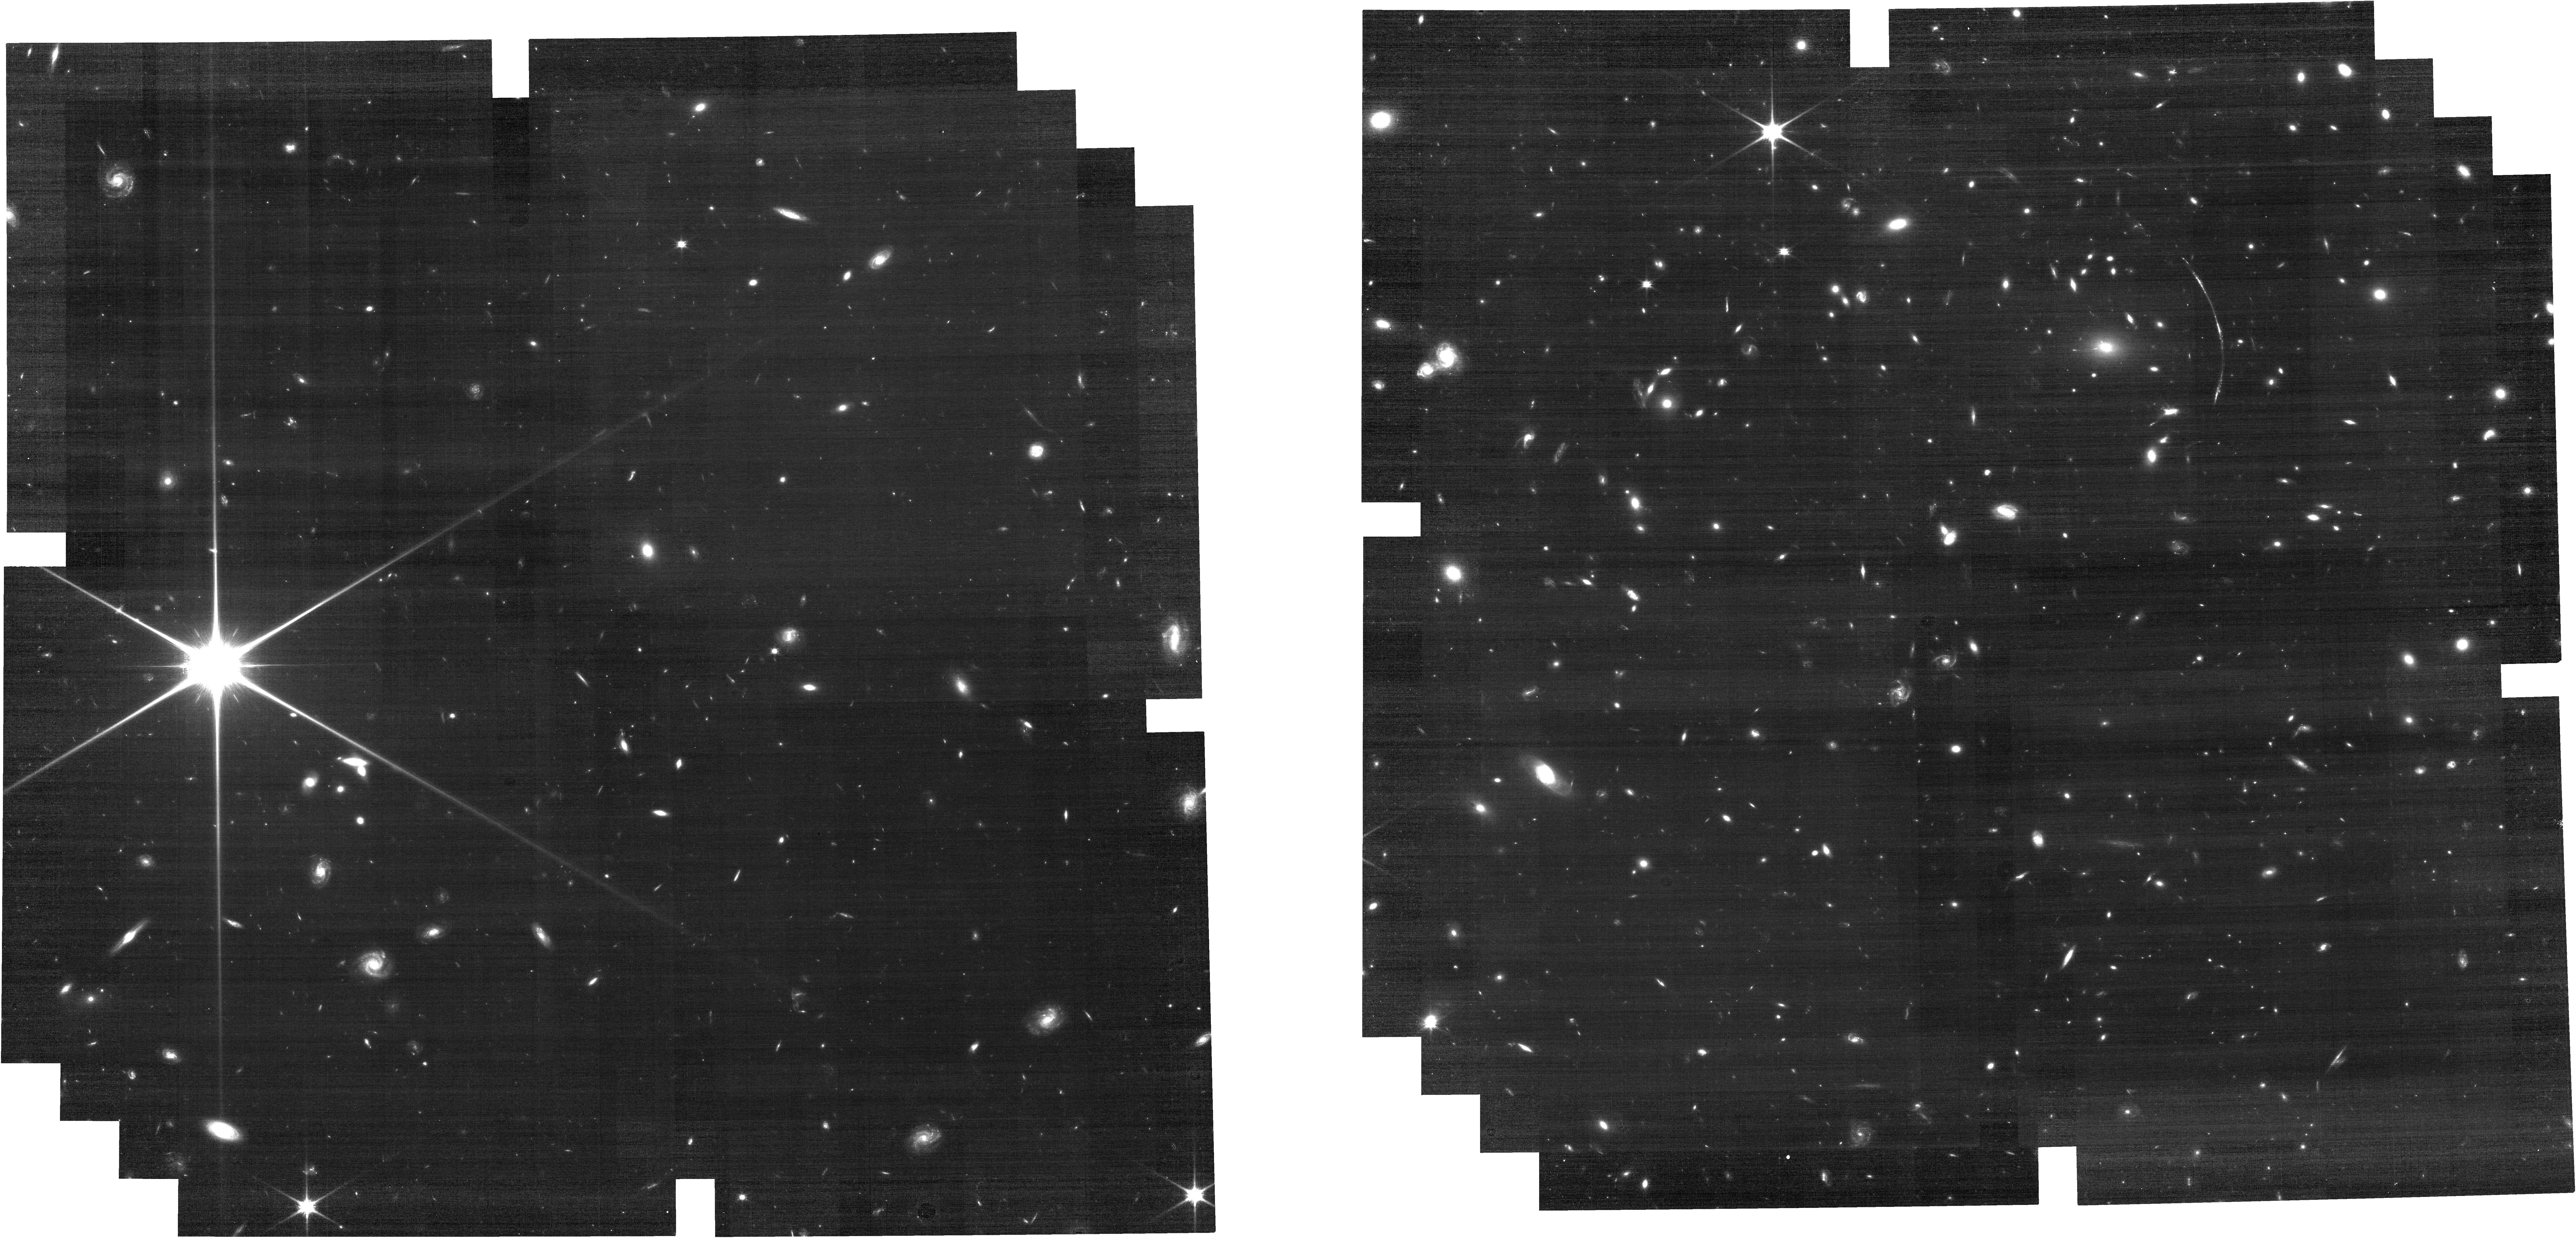
Target: SGAS1110-IFU-POS1. Instrument: NIRCAM. Filter: F090W. Exposure: 24 min. Observation ID: jw03843-o003_t001_nircam_clear-f090w

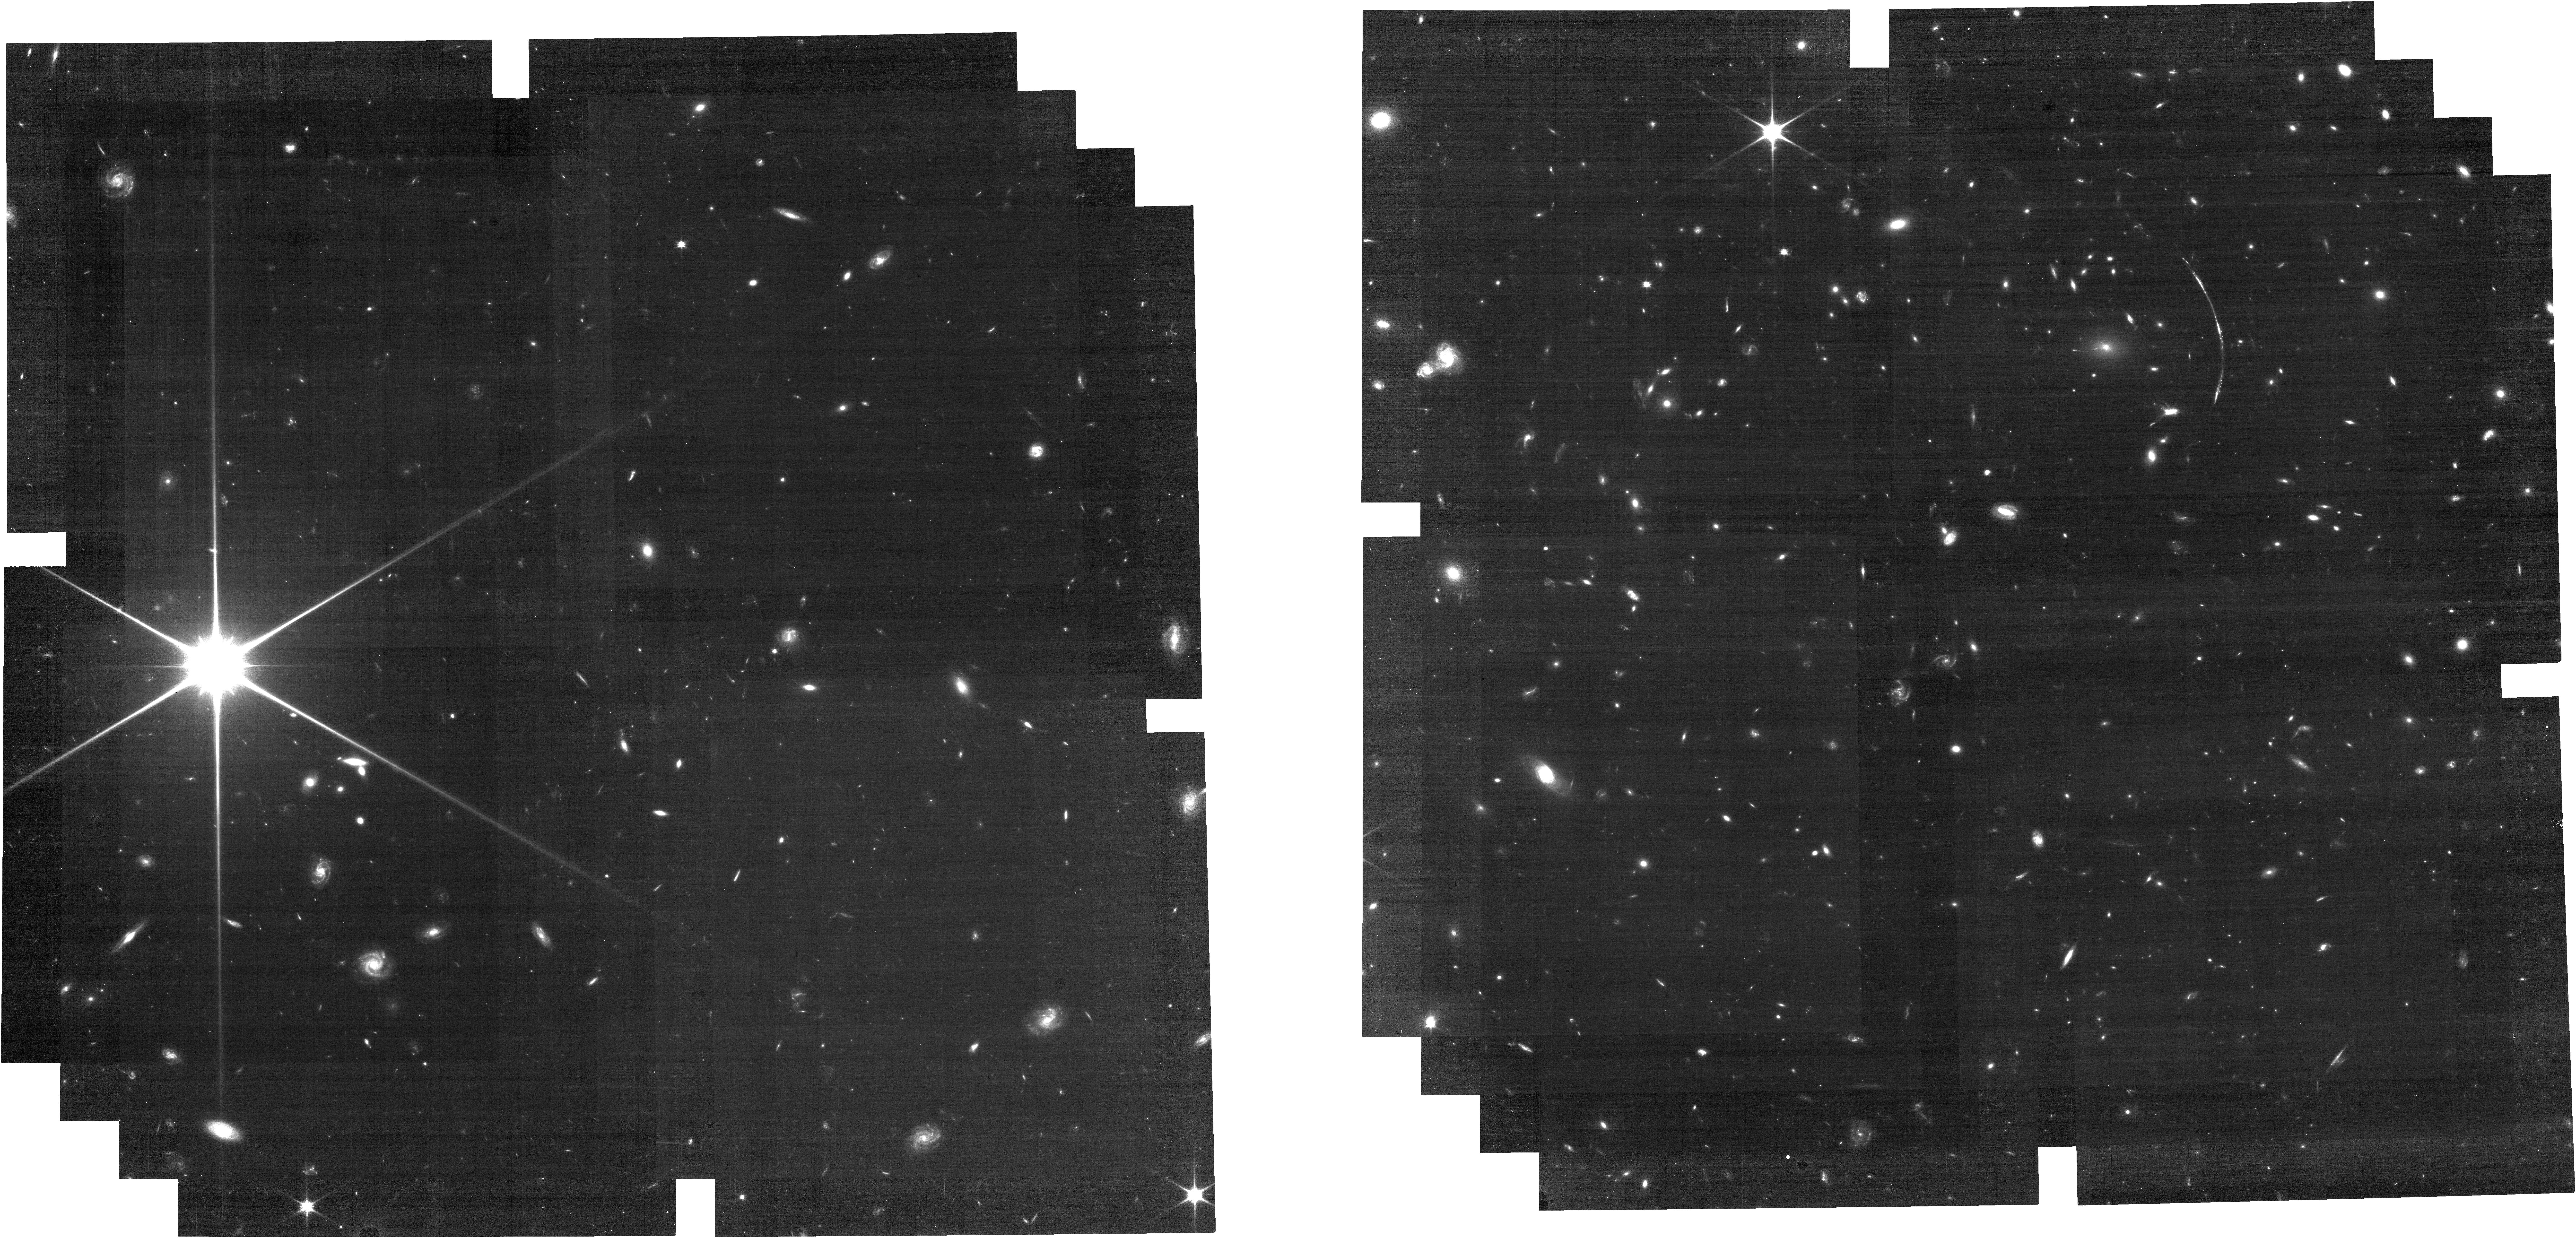
Target: SGAS1110-IFU-POS1. Instrument: NIRCAM. Filter: F070W. Exposure: 42 min. Observation ID: jw03843-o003_t001_nircam_clear-f070w

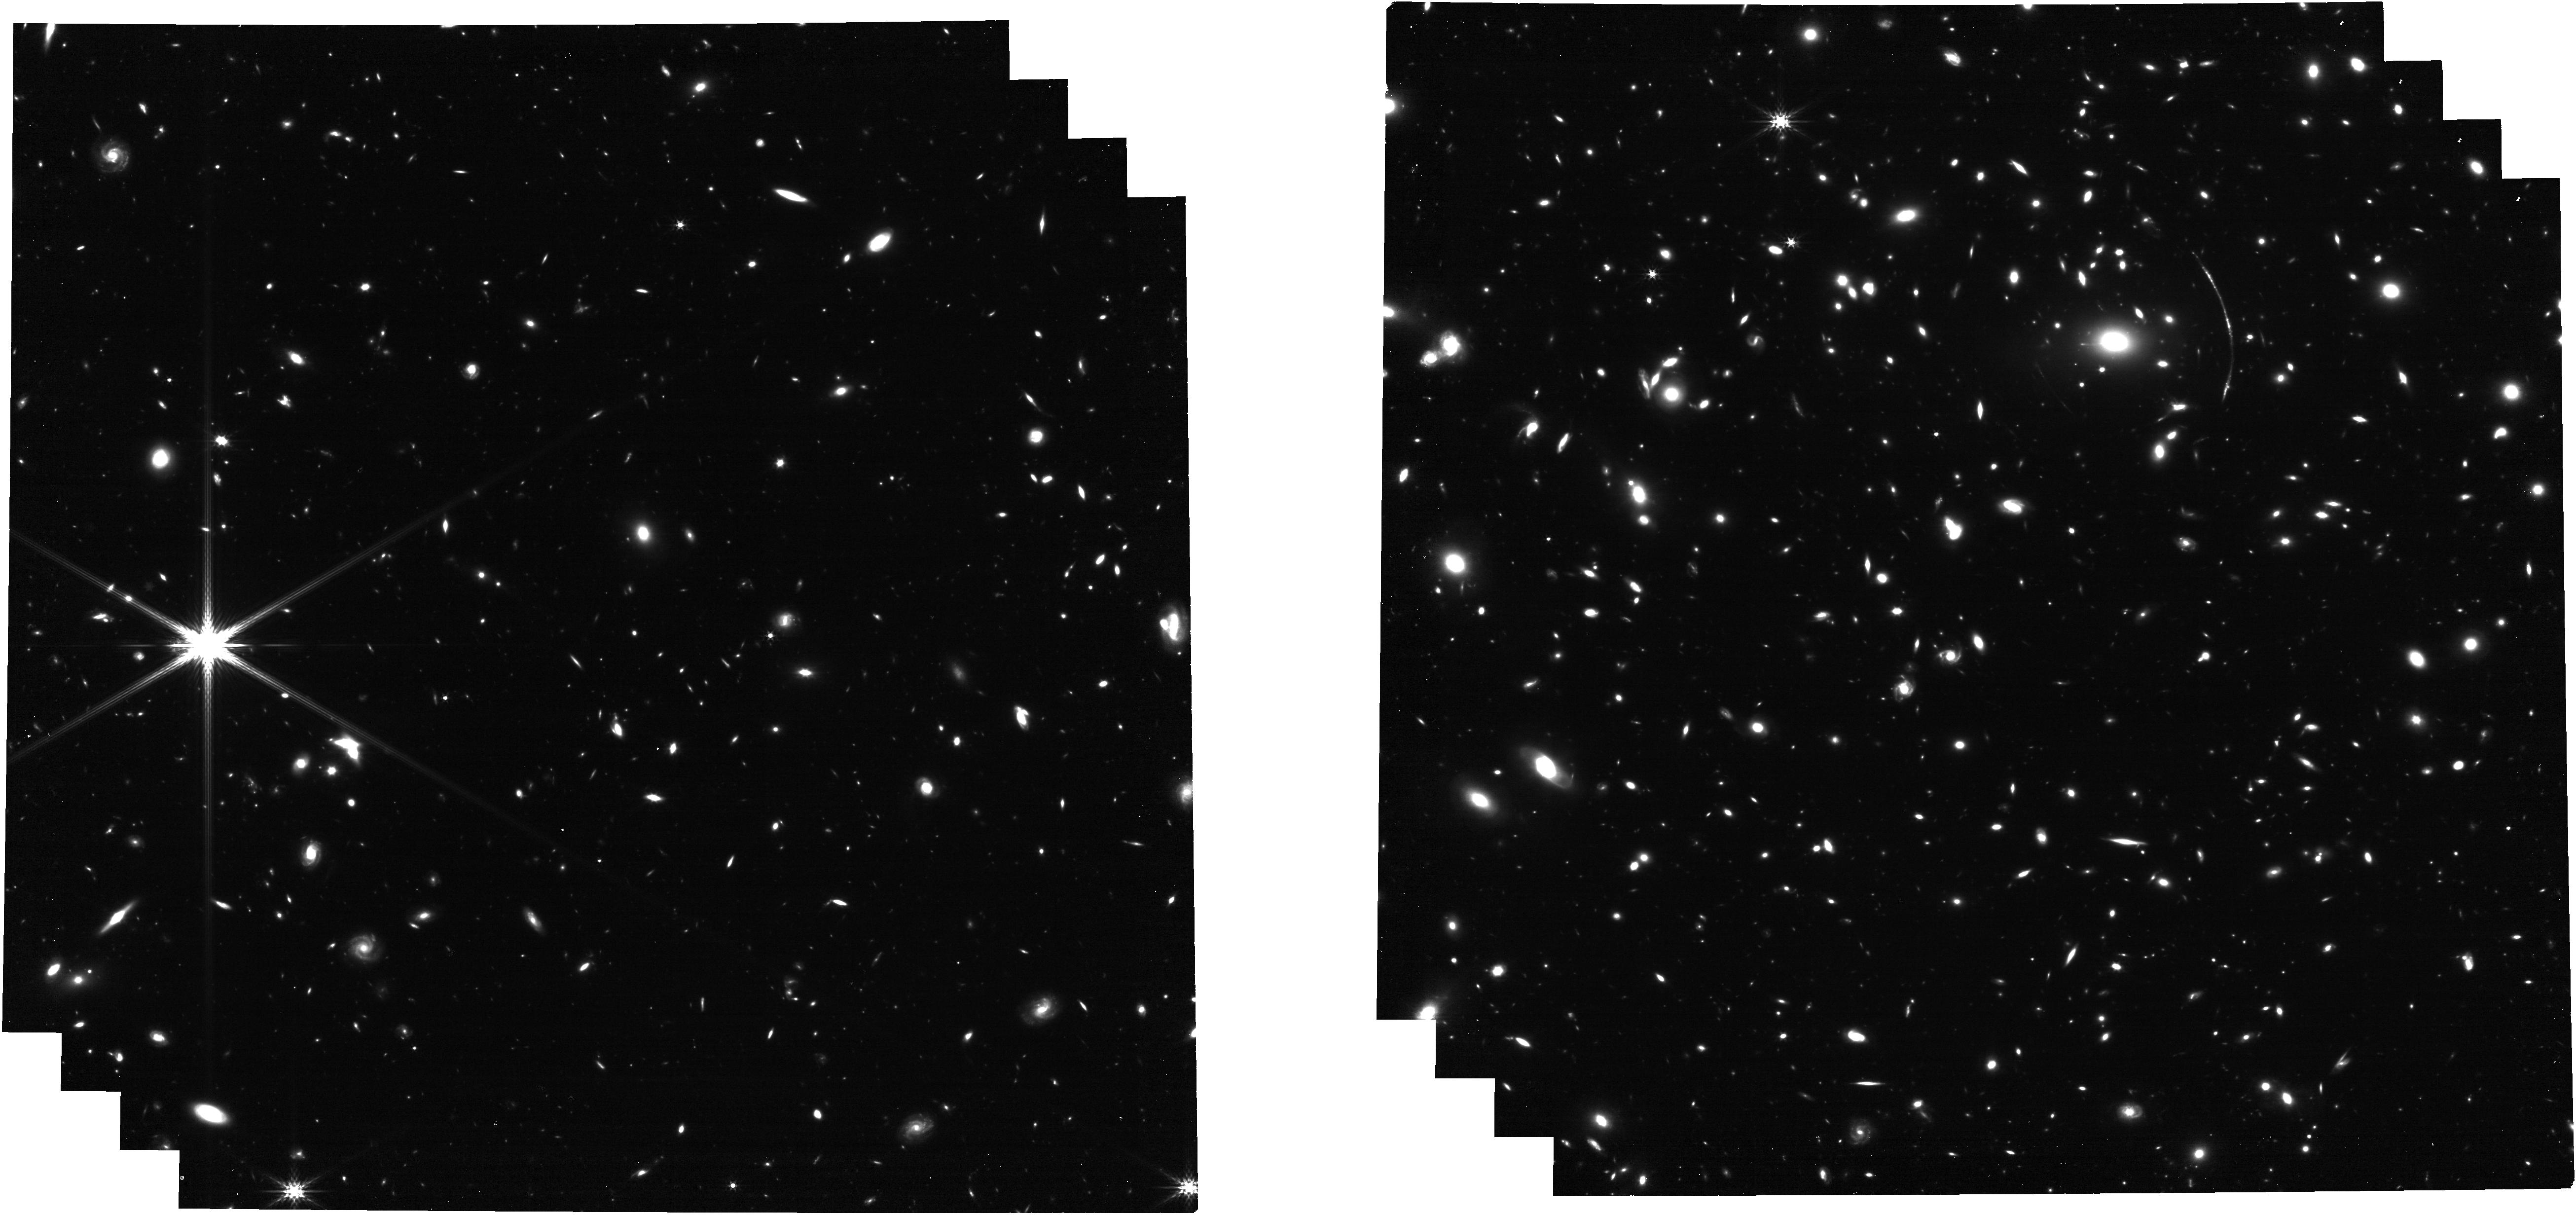
Target: SGAS1110-IFU-POS1. Instrument: NIRCAM. Filter: F356W. Exposure: 24 min. Observation ID: jw03843-o003_t001_nircam_clear-f356w

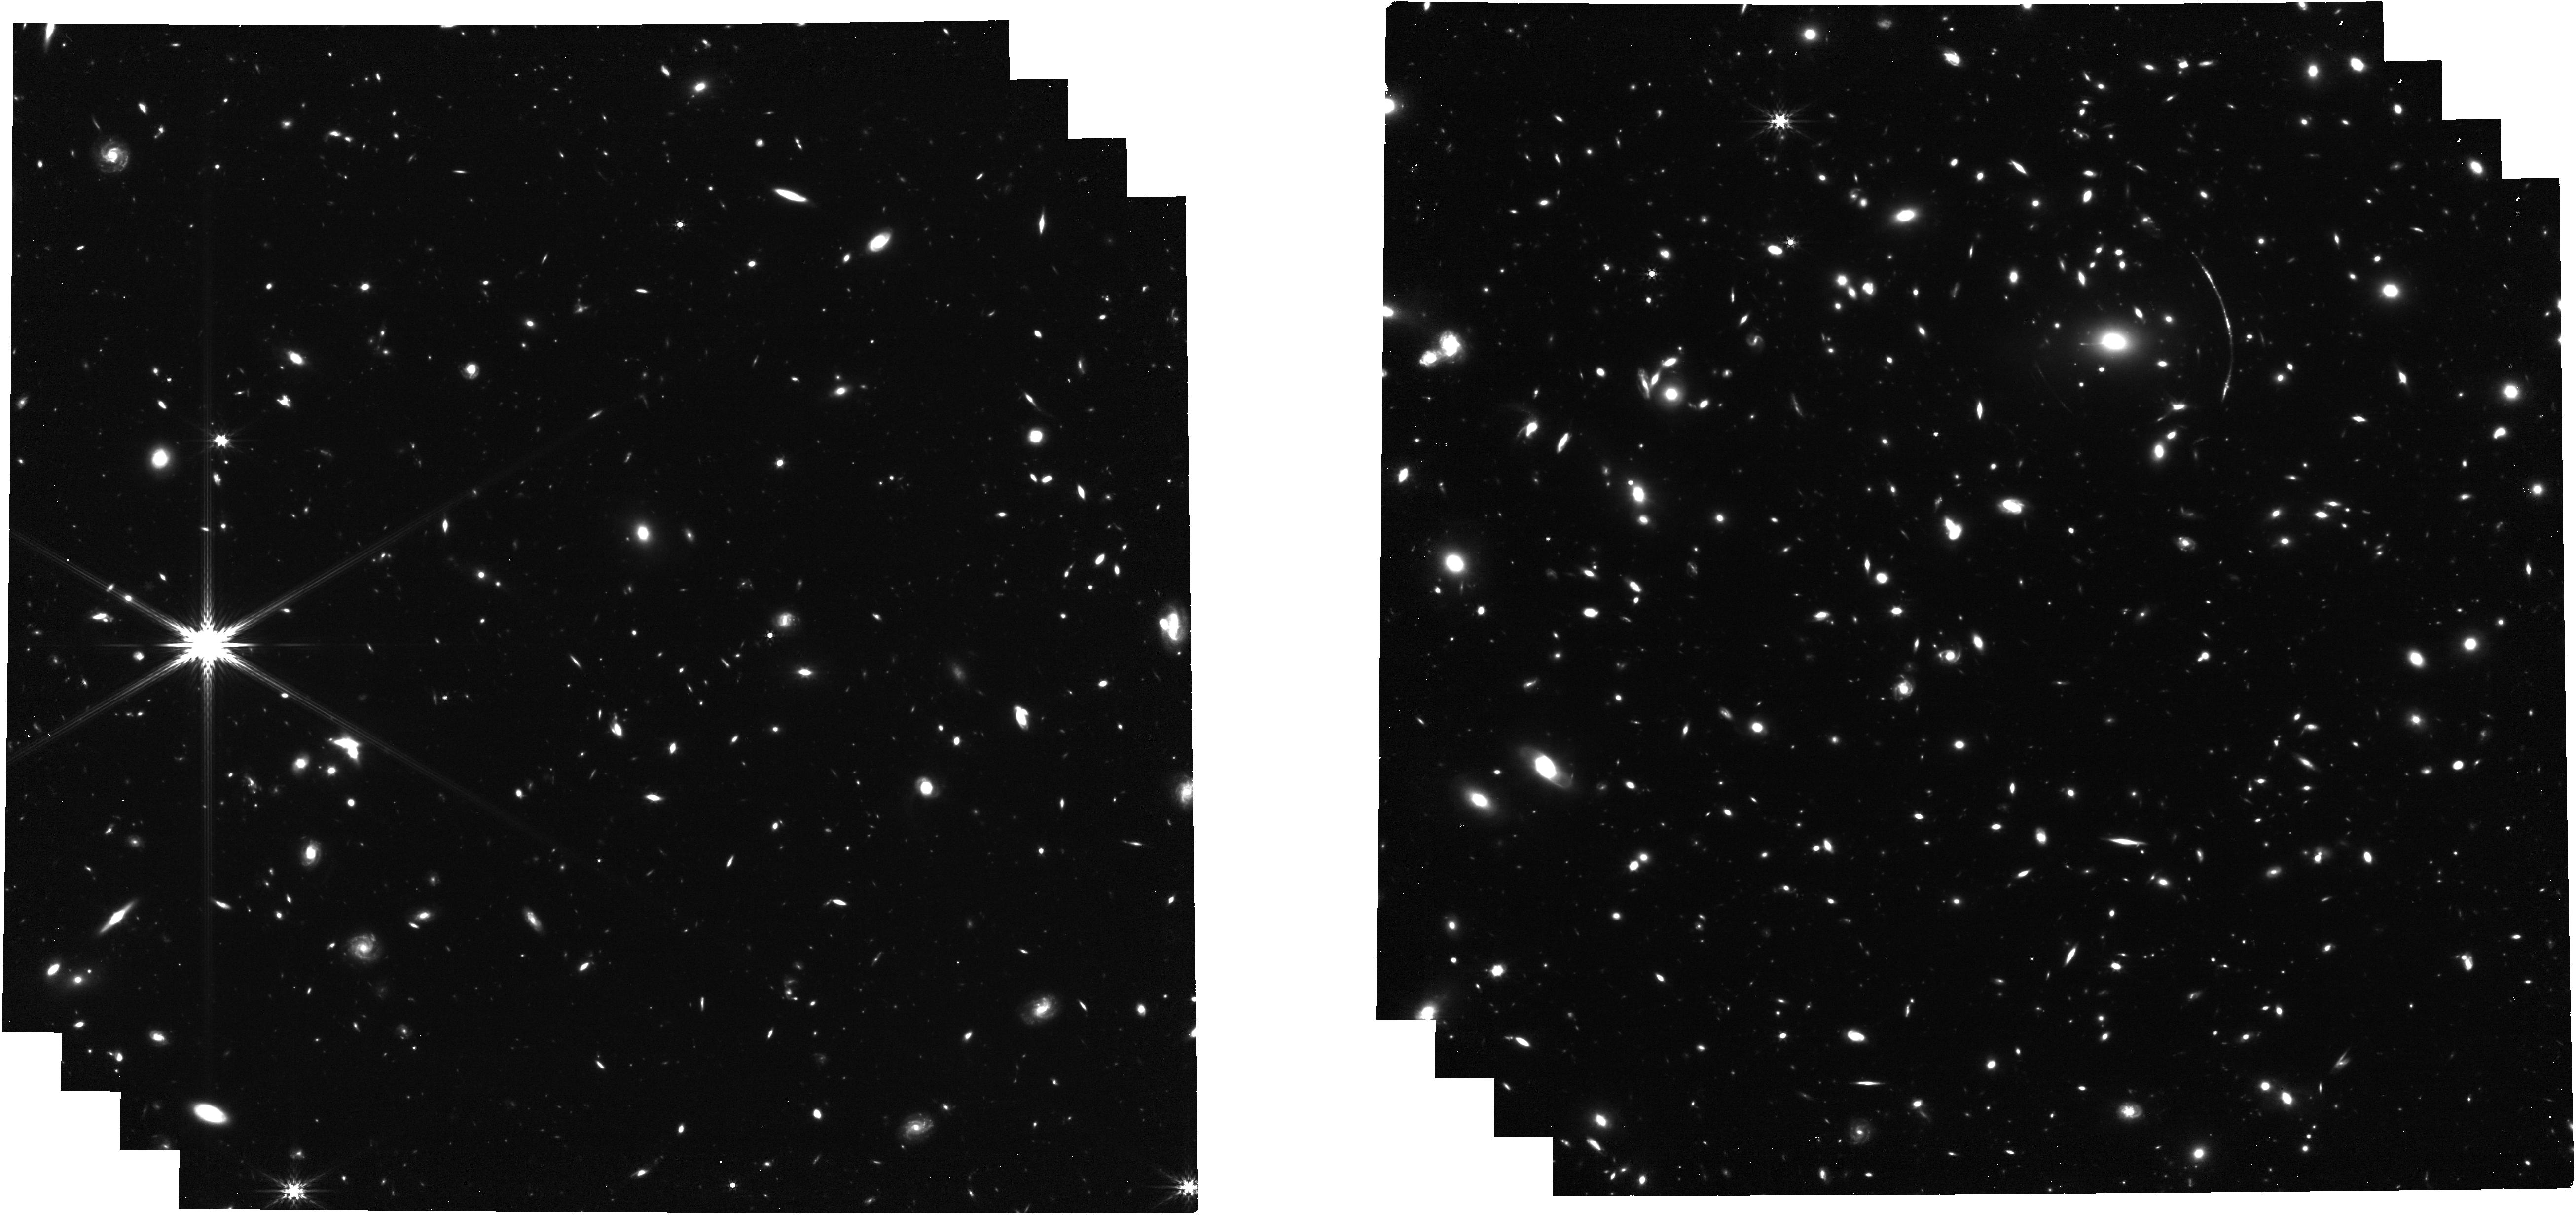
Target: SGAS1110-IFU-POS1. Instrument: NIRCAM. Filter: F444W. Exposure: 42 min. Observation ID: jw03843-o003_t001_nircam_clear-f444w

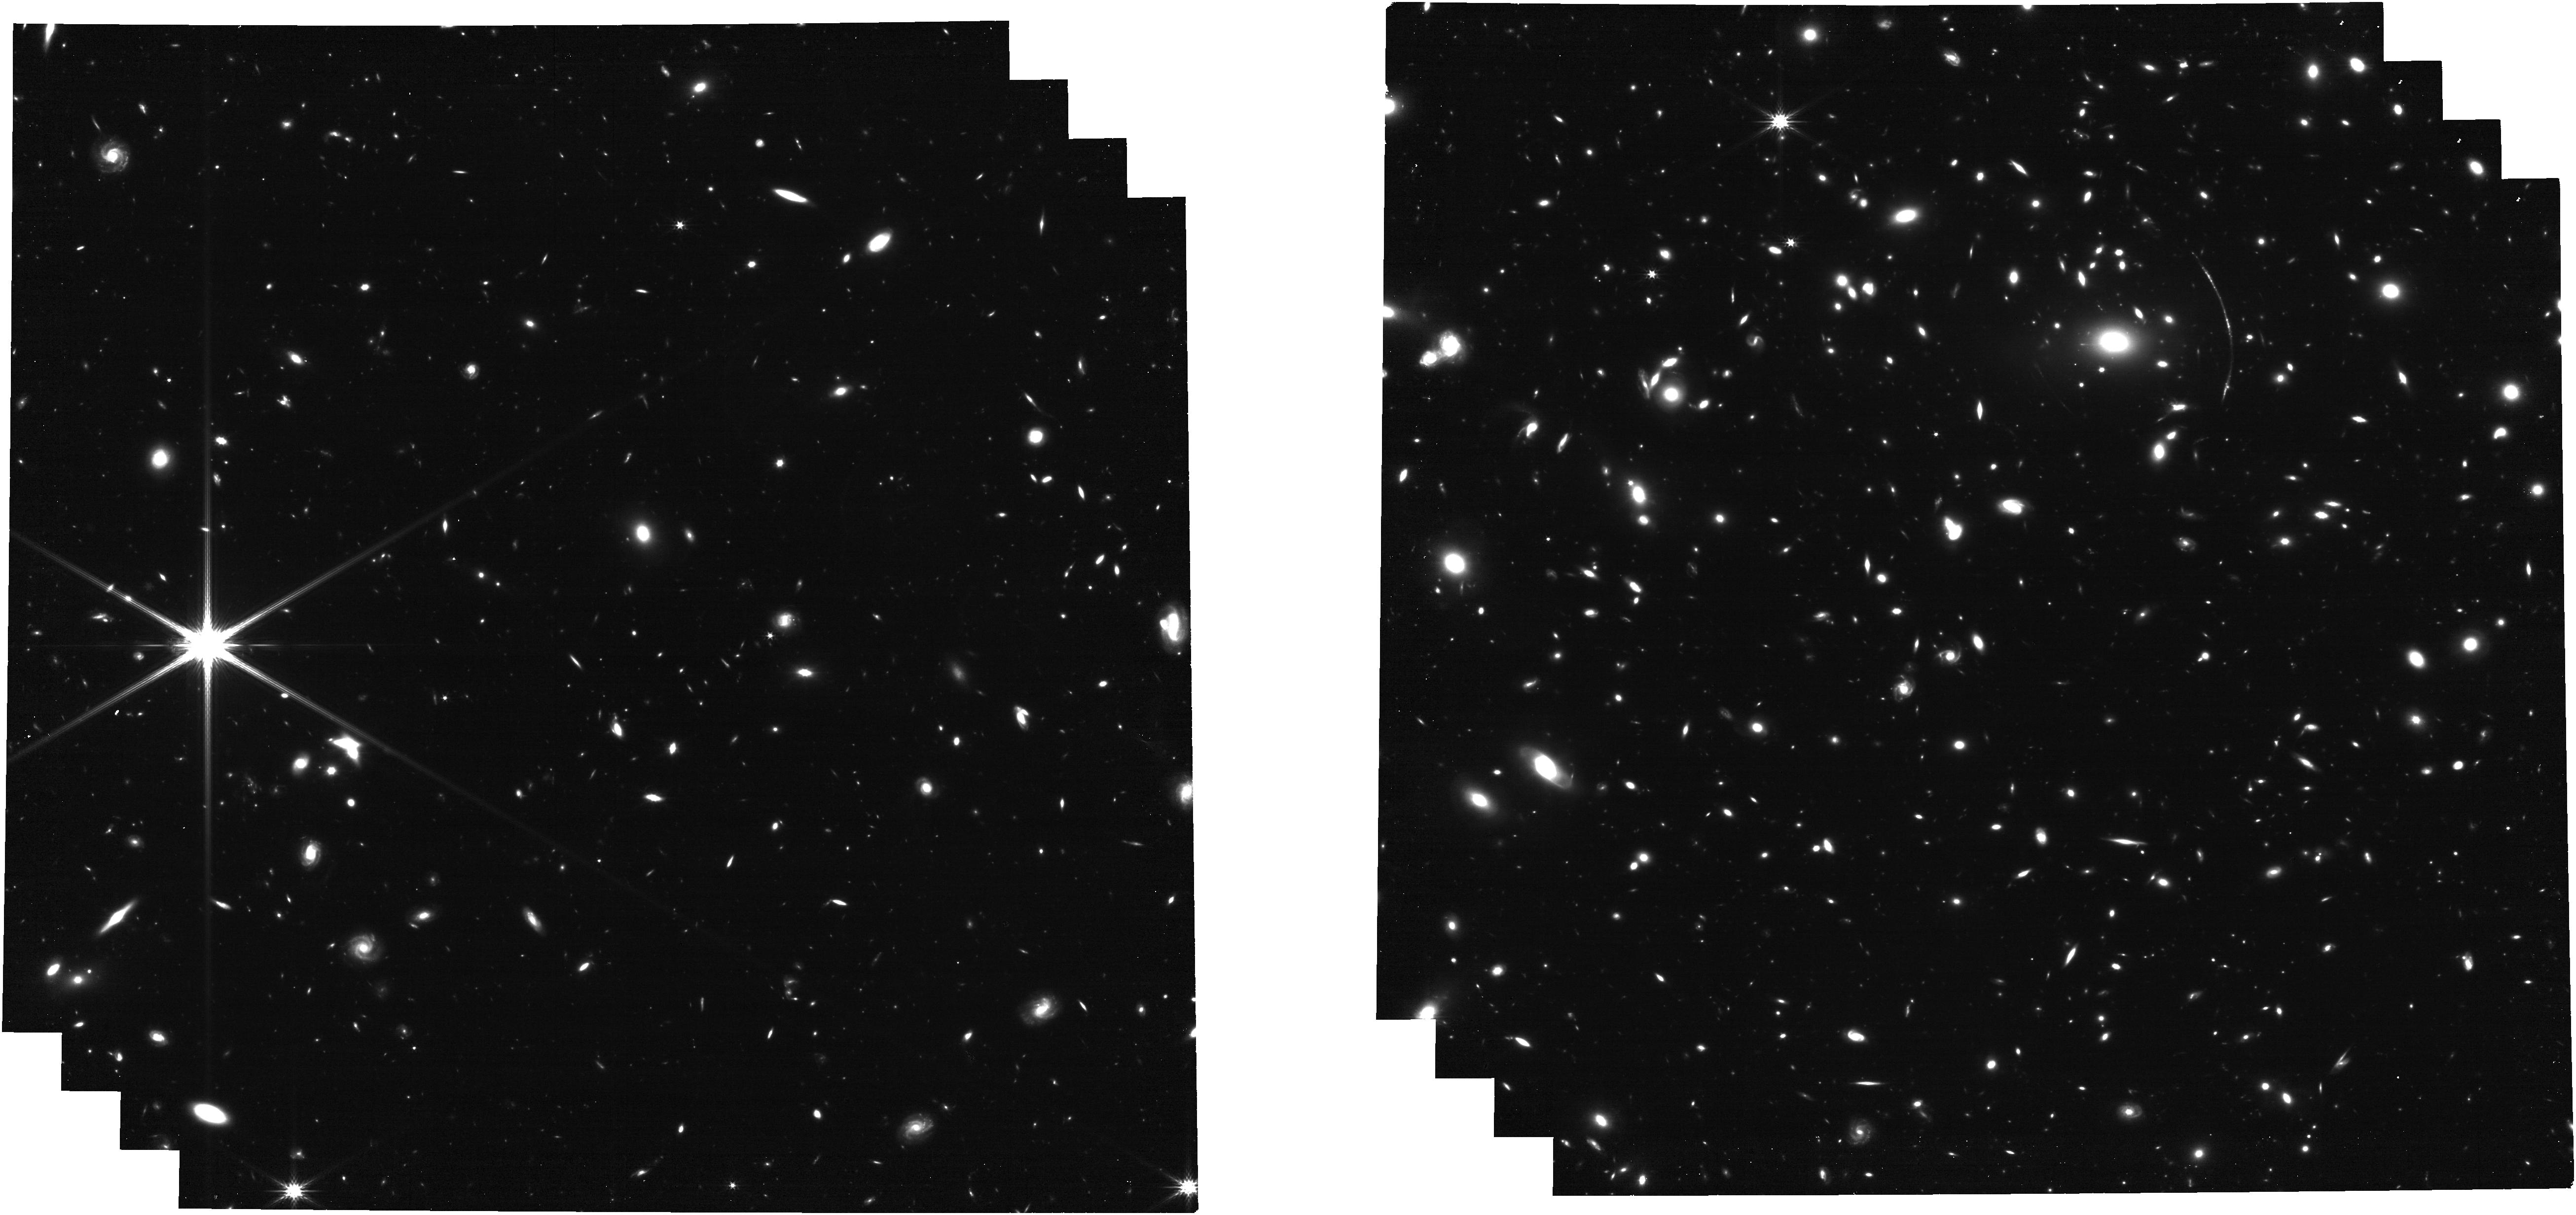
Target: SGAS1110-IFU-POS1. Instrument: NIRCAM. Filter: F277W. Exposure: 21 min. Observation ID: jw03843-o003_t001_nircam_clear-f277w

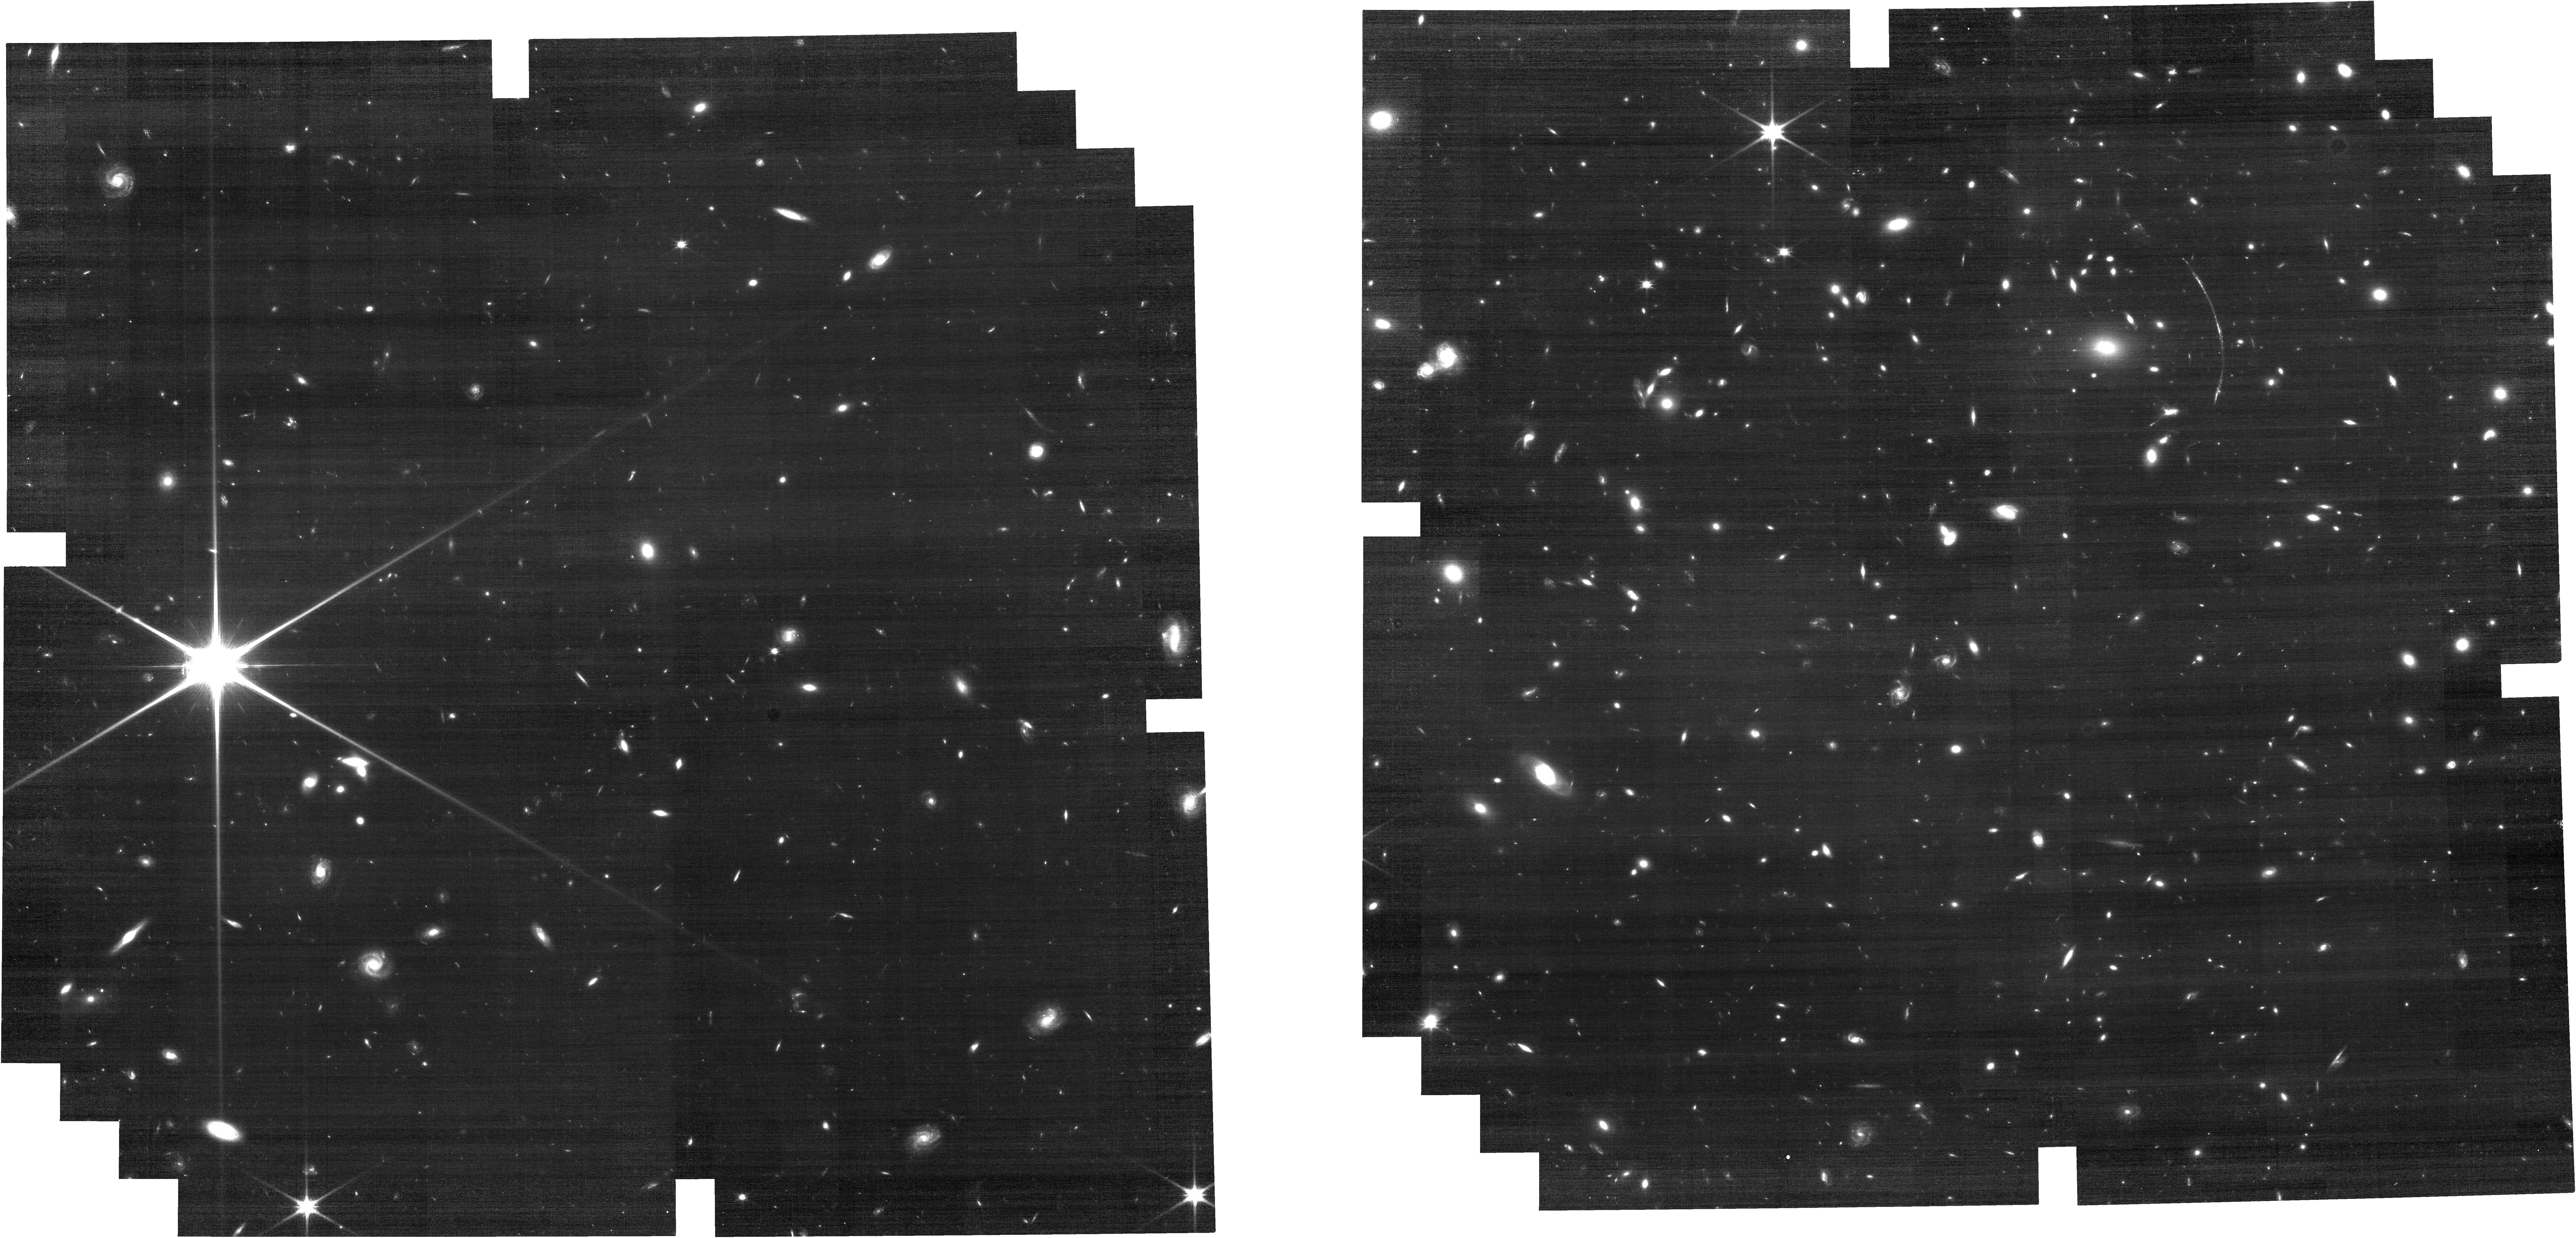
Target: SGAS1110-IFU-POS1. Instrument: NIRCAM. Filter: F115W. Exposure: 21 min. Observation ID: jw03843-o003_t001_nircam_clear-f115w

Resolving Star Formation At the Star Cluster Scale Down to ~30 pc at z=2.5 (PI: Bayliss, Matthew)

Understanding the modes and physical scale of star-formation in the distant universe requires resolved studies of individual star-forming regions and their stellar populations. This is a proposal to use one of the most spectacular strongly lensed galaxies known to spatially resolve the properties of dozens of individual compact, star-forming clumps with physical sizes ~<30 pc at z=2.5. The fortuitous strong lensing configuration of the target system provides a truly unique opportunity to perform a spatially resolved census of the diffuse and clumpy star formation and ionized nebular gas in a lensed starburst galaxy at Cosmic Noon. We will obtain broadband NIRCam imaging and NIRSpec IFU spectroscopy to measure the stellar continuum from 0.13-1.3 microns, and nebular emission lines between 0.3-0.9 microns. Spectroscopy will inform spectral diagnostics of the nebular gas (ionization state, metallicity, dust extinction) and map the velocity structure of the galaxy. The spectroscopy and broadband SEDs will be used to jointly constrain the star formation histories and stellar populations of individual clumps and diffuse star-formation across the galaxy. All of this will be done on spatially resolved scales down to ~<30 pc. These analyses will reveal whether the compact star forming regions are associated with the larger galaxy structure, or if they have different phase space and chemical properties that identify them as proto- or newly formed young globular clusters. This program will unpack the diversity of star-forming structures and star formation histories, including any "pure" single-burst star-forming regions, within a starburst galaxy at z=2.5.